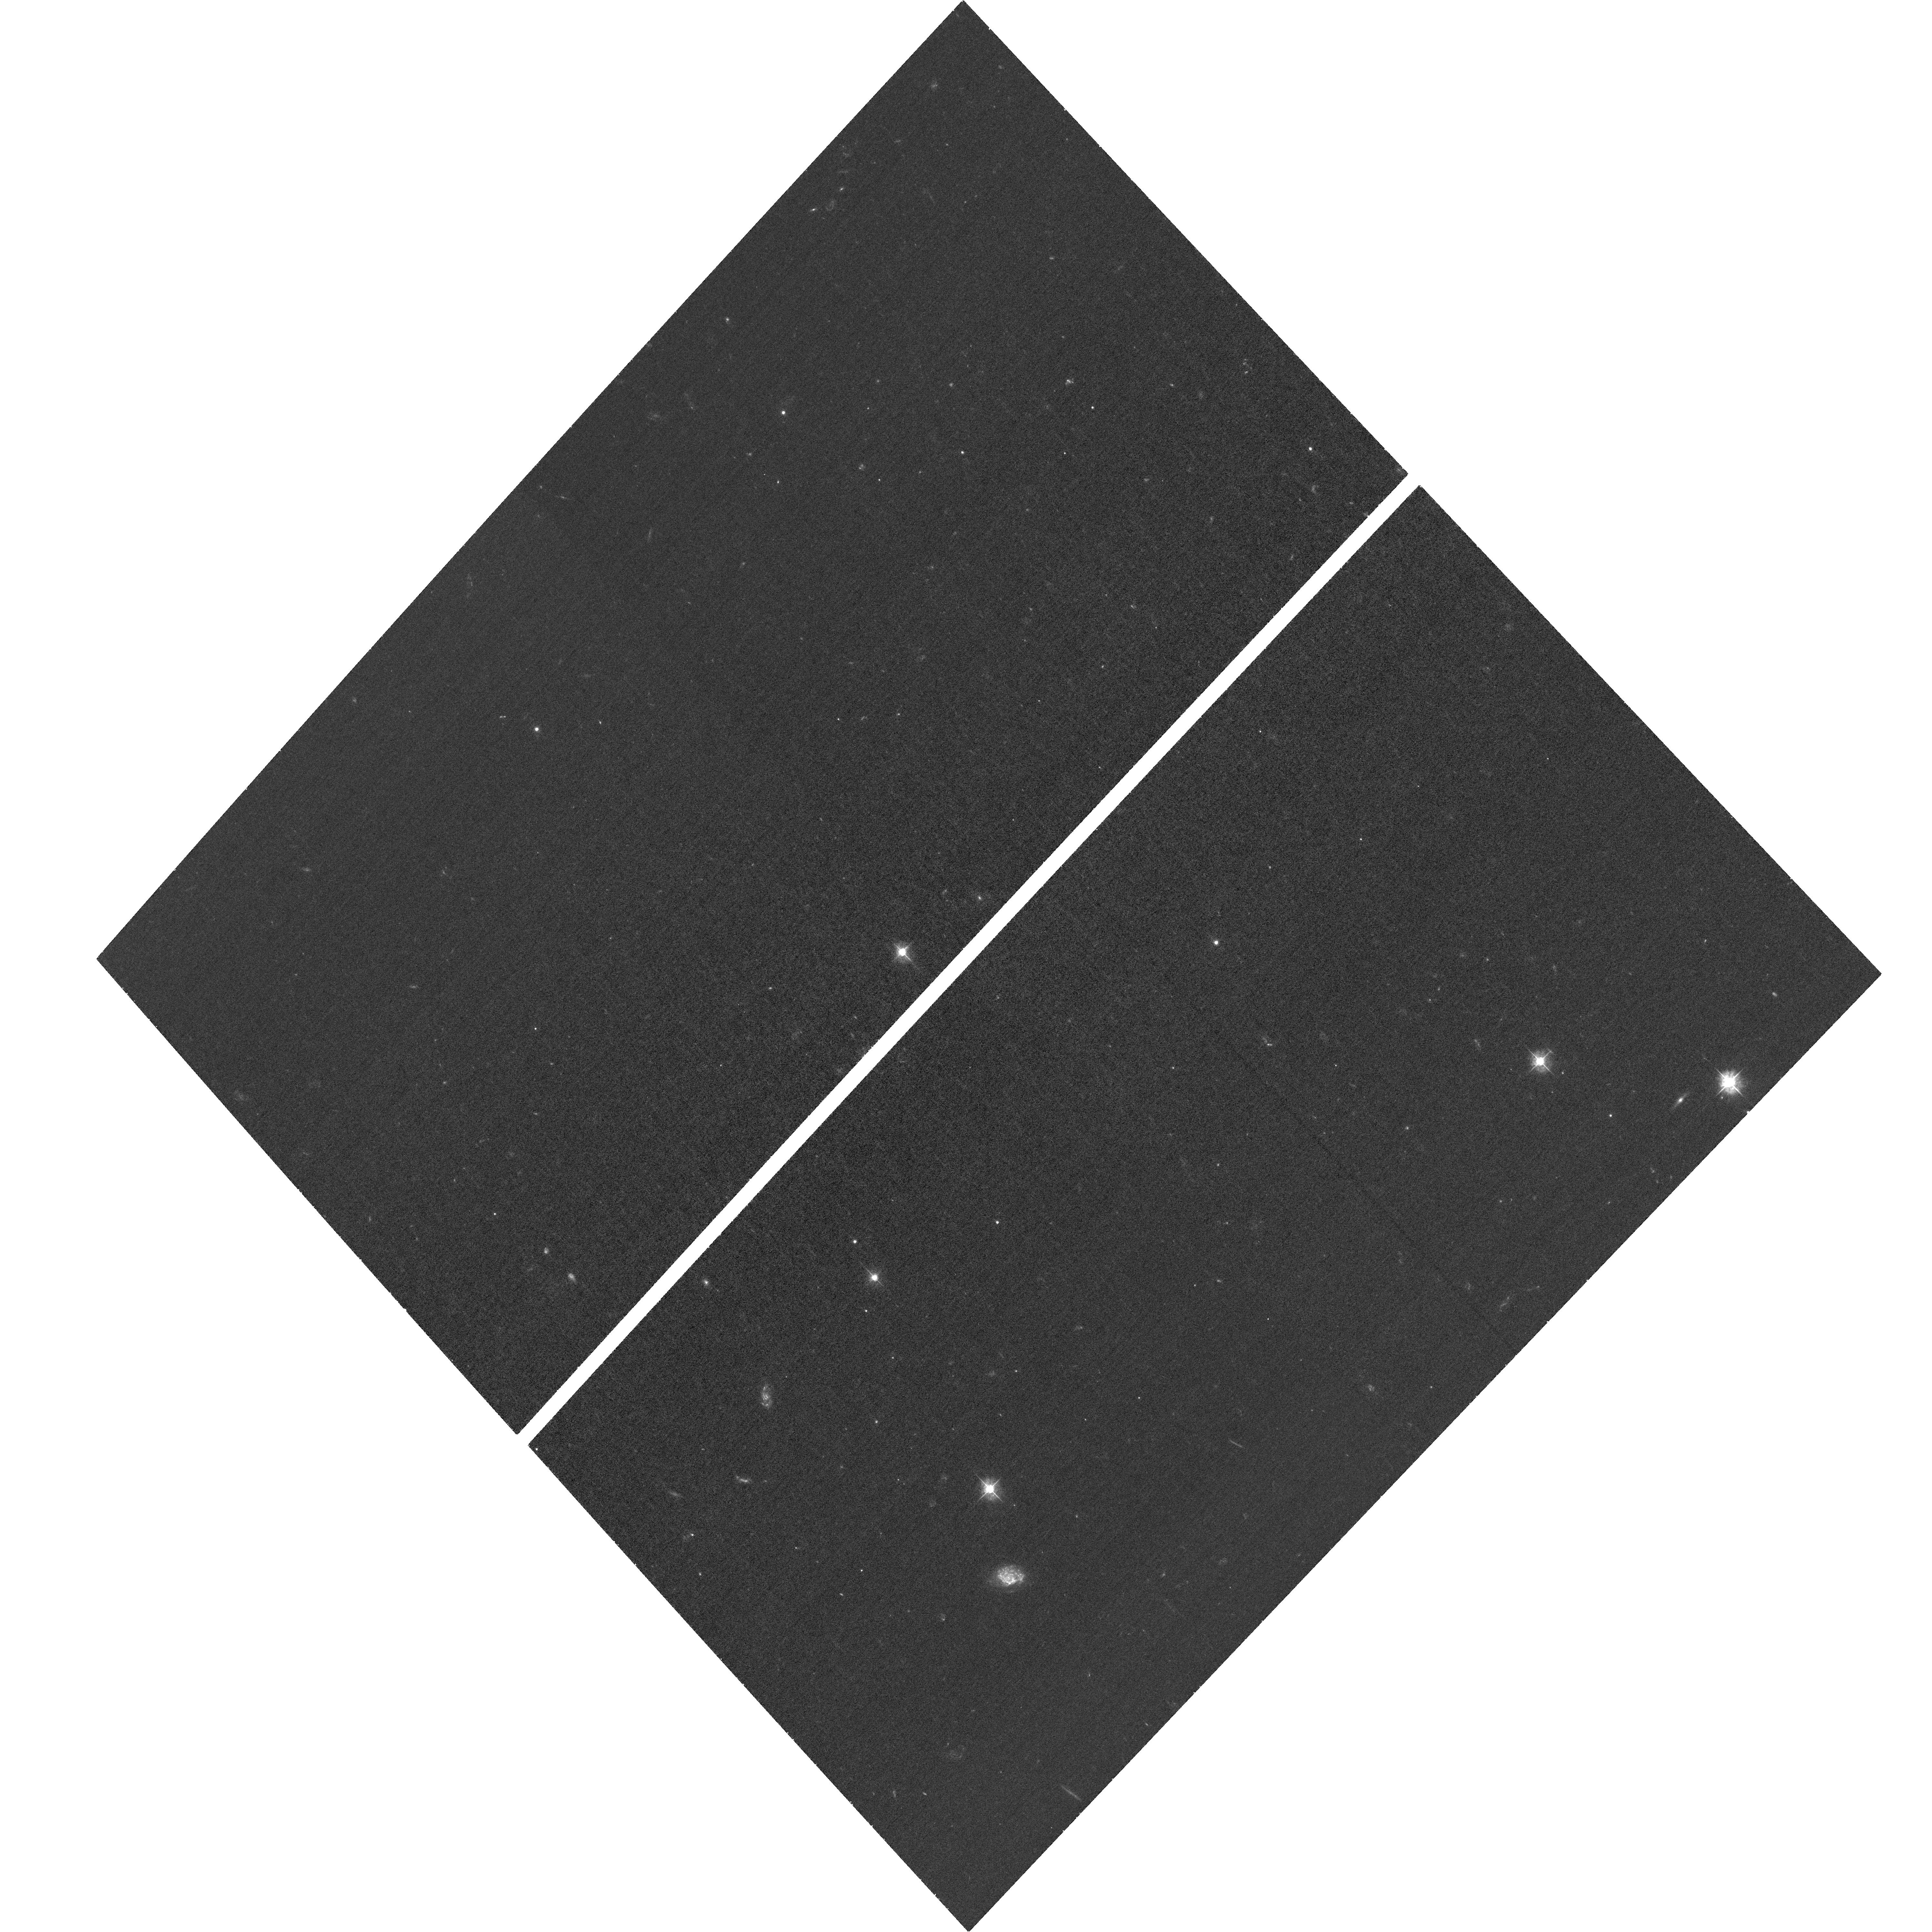
Target: UDS-V5H. Instrument: ACS/WFC. Filter: F435W. Exposure: 32 min. Observation ID: hst_16872_39_acs_wfc_f435w_jerw39

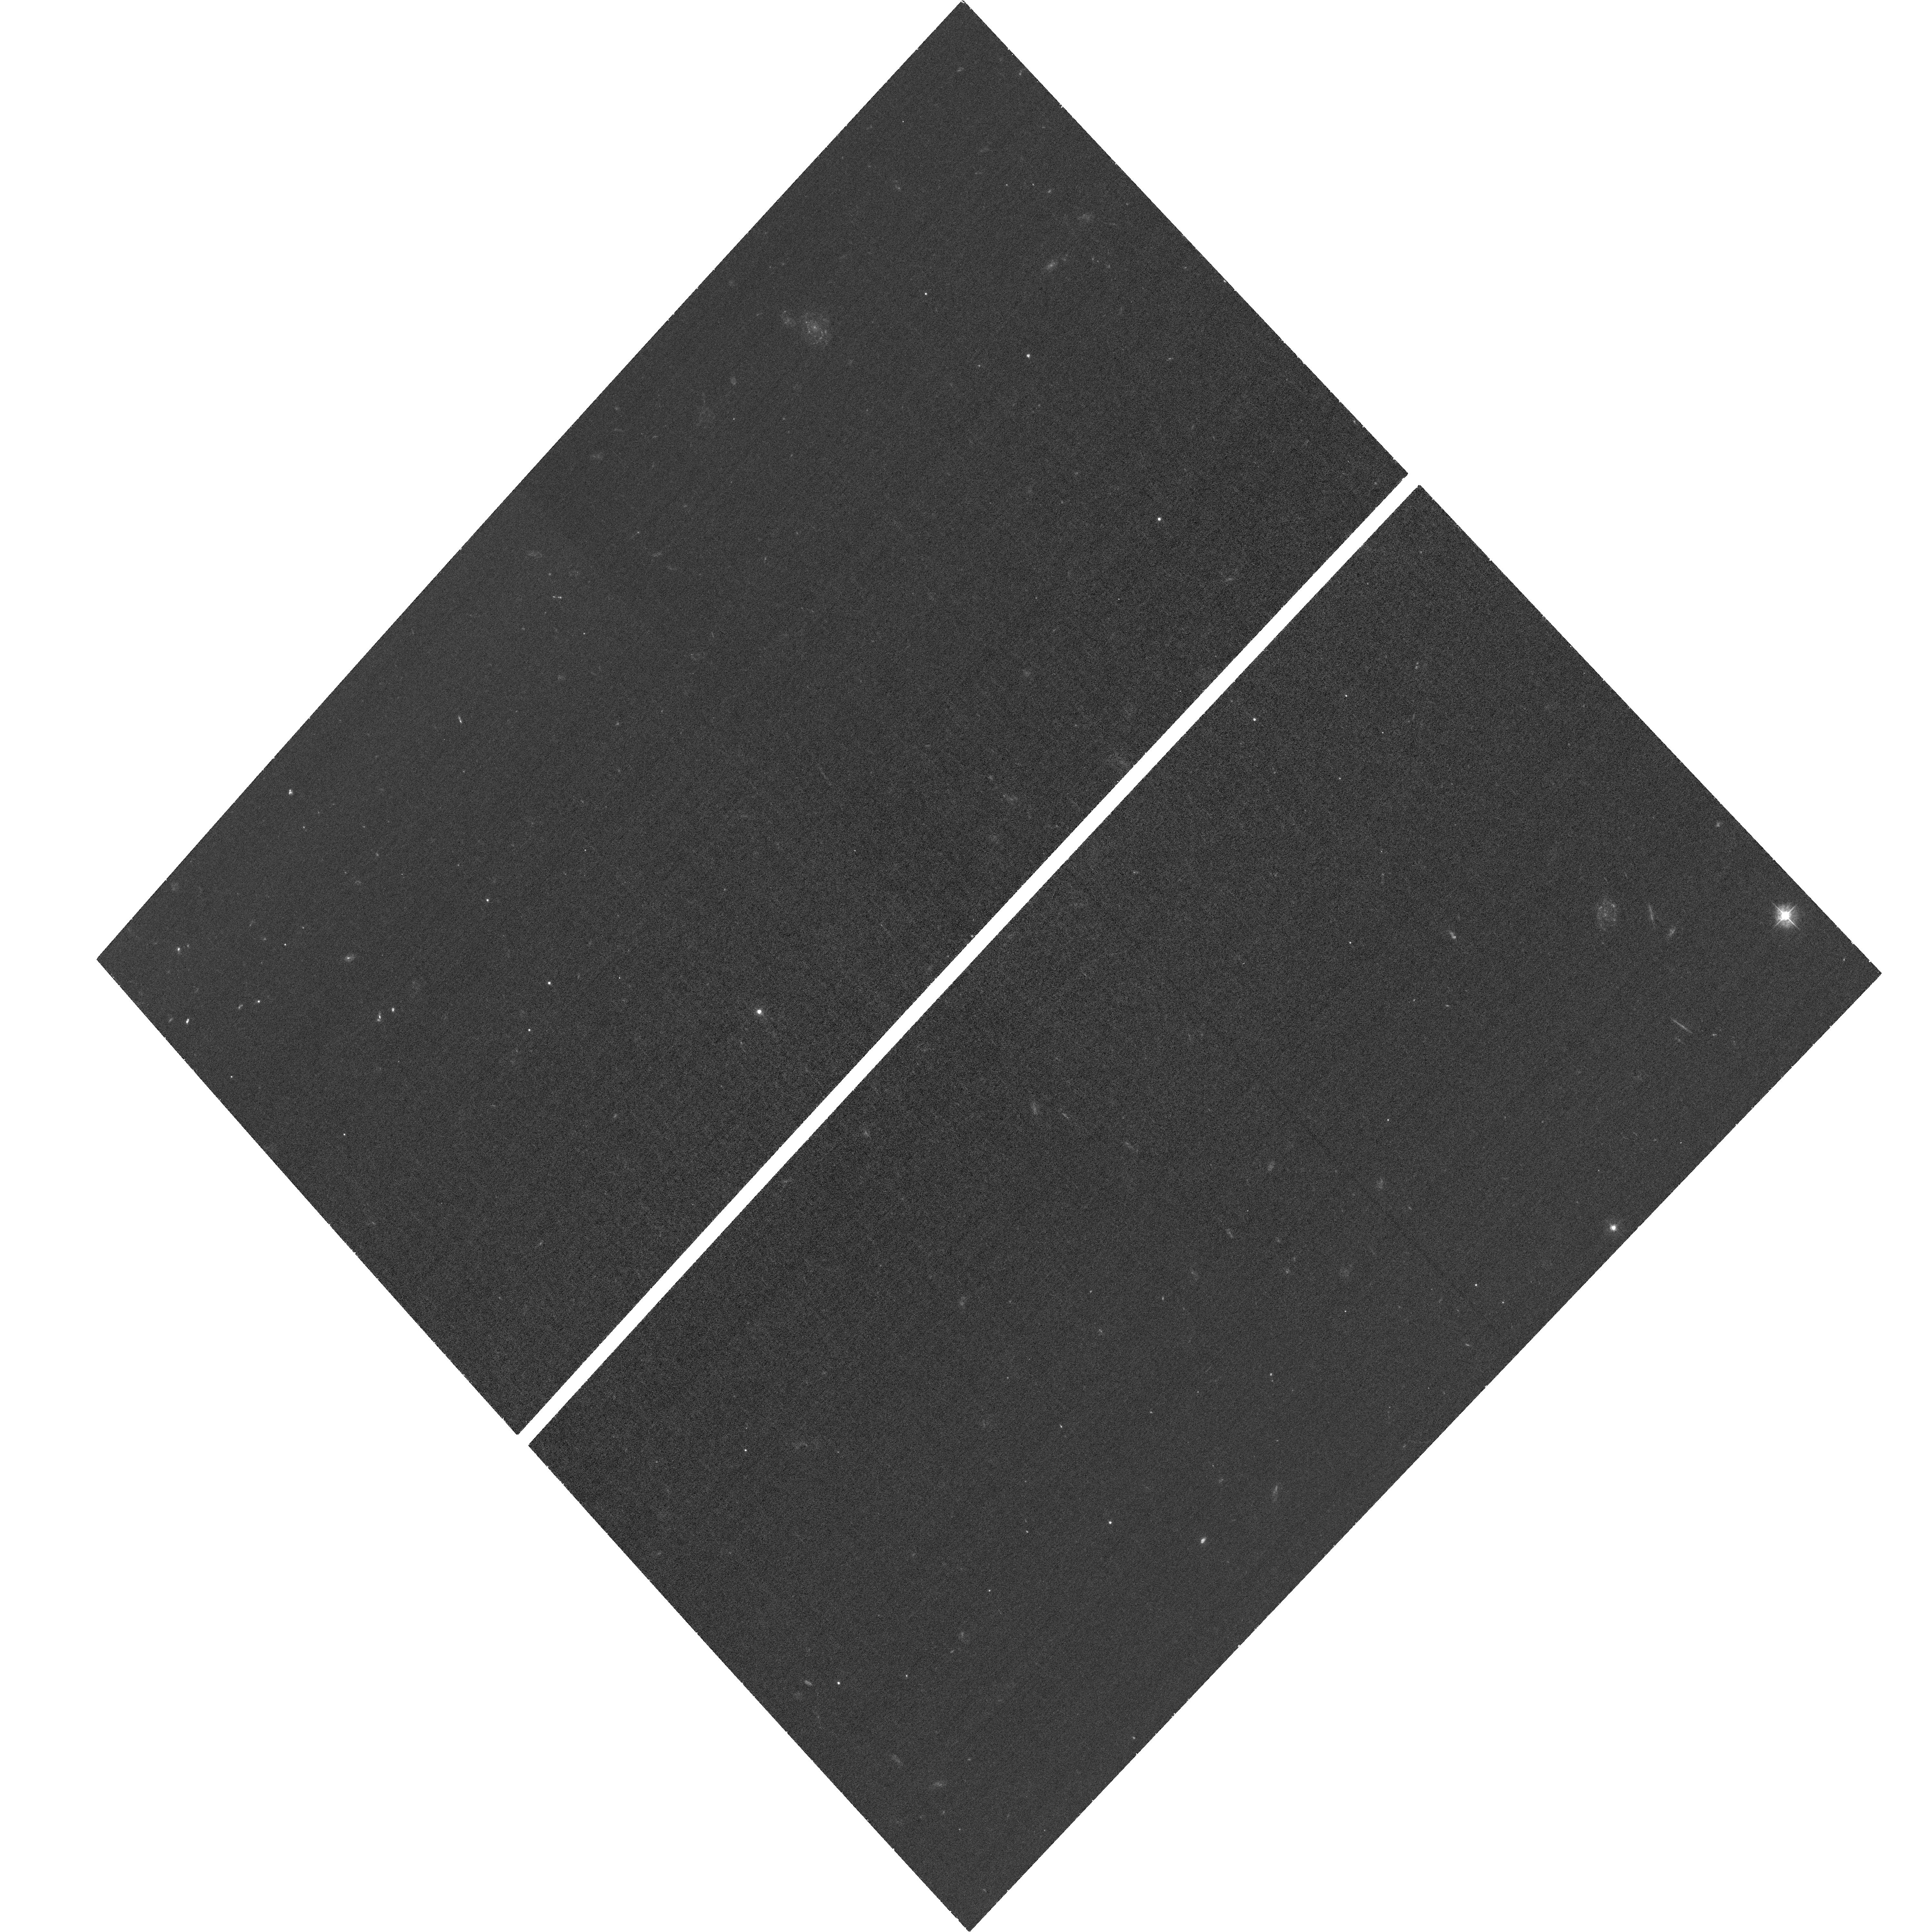
Target: UDS-V0N. Instrument: ACS/WFC. Filter: F435W. Exposure: 32 min. Observation ID: hst_16872_18_acs_wfc_f435w_jerw18

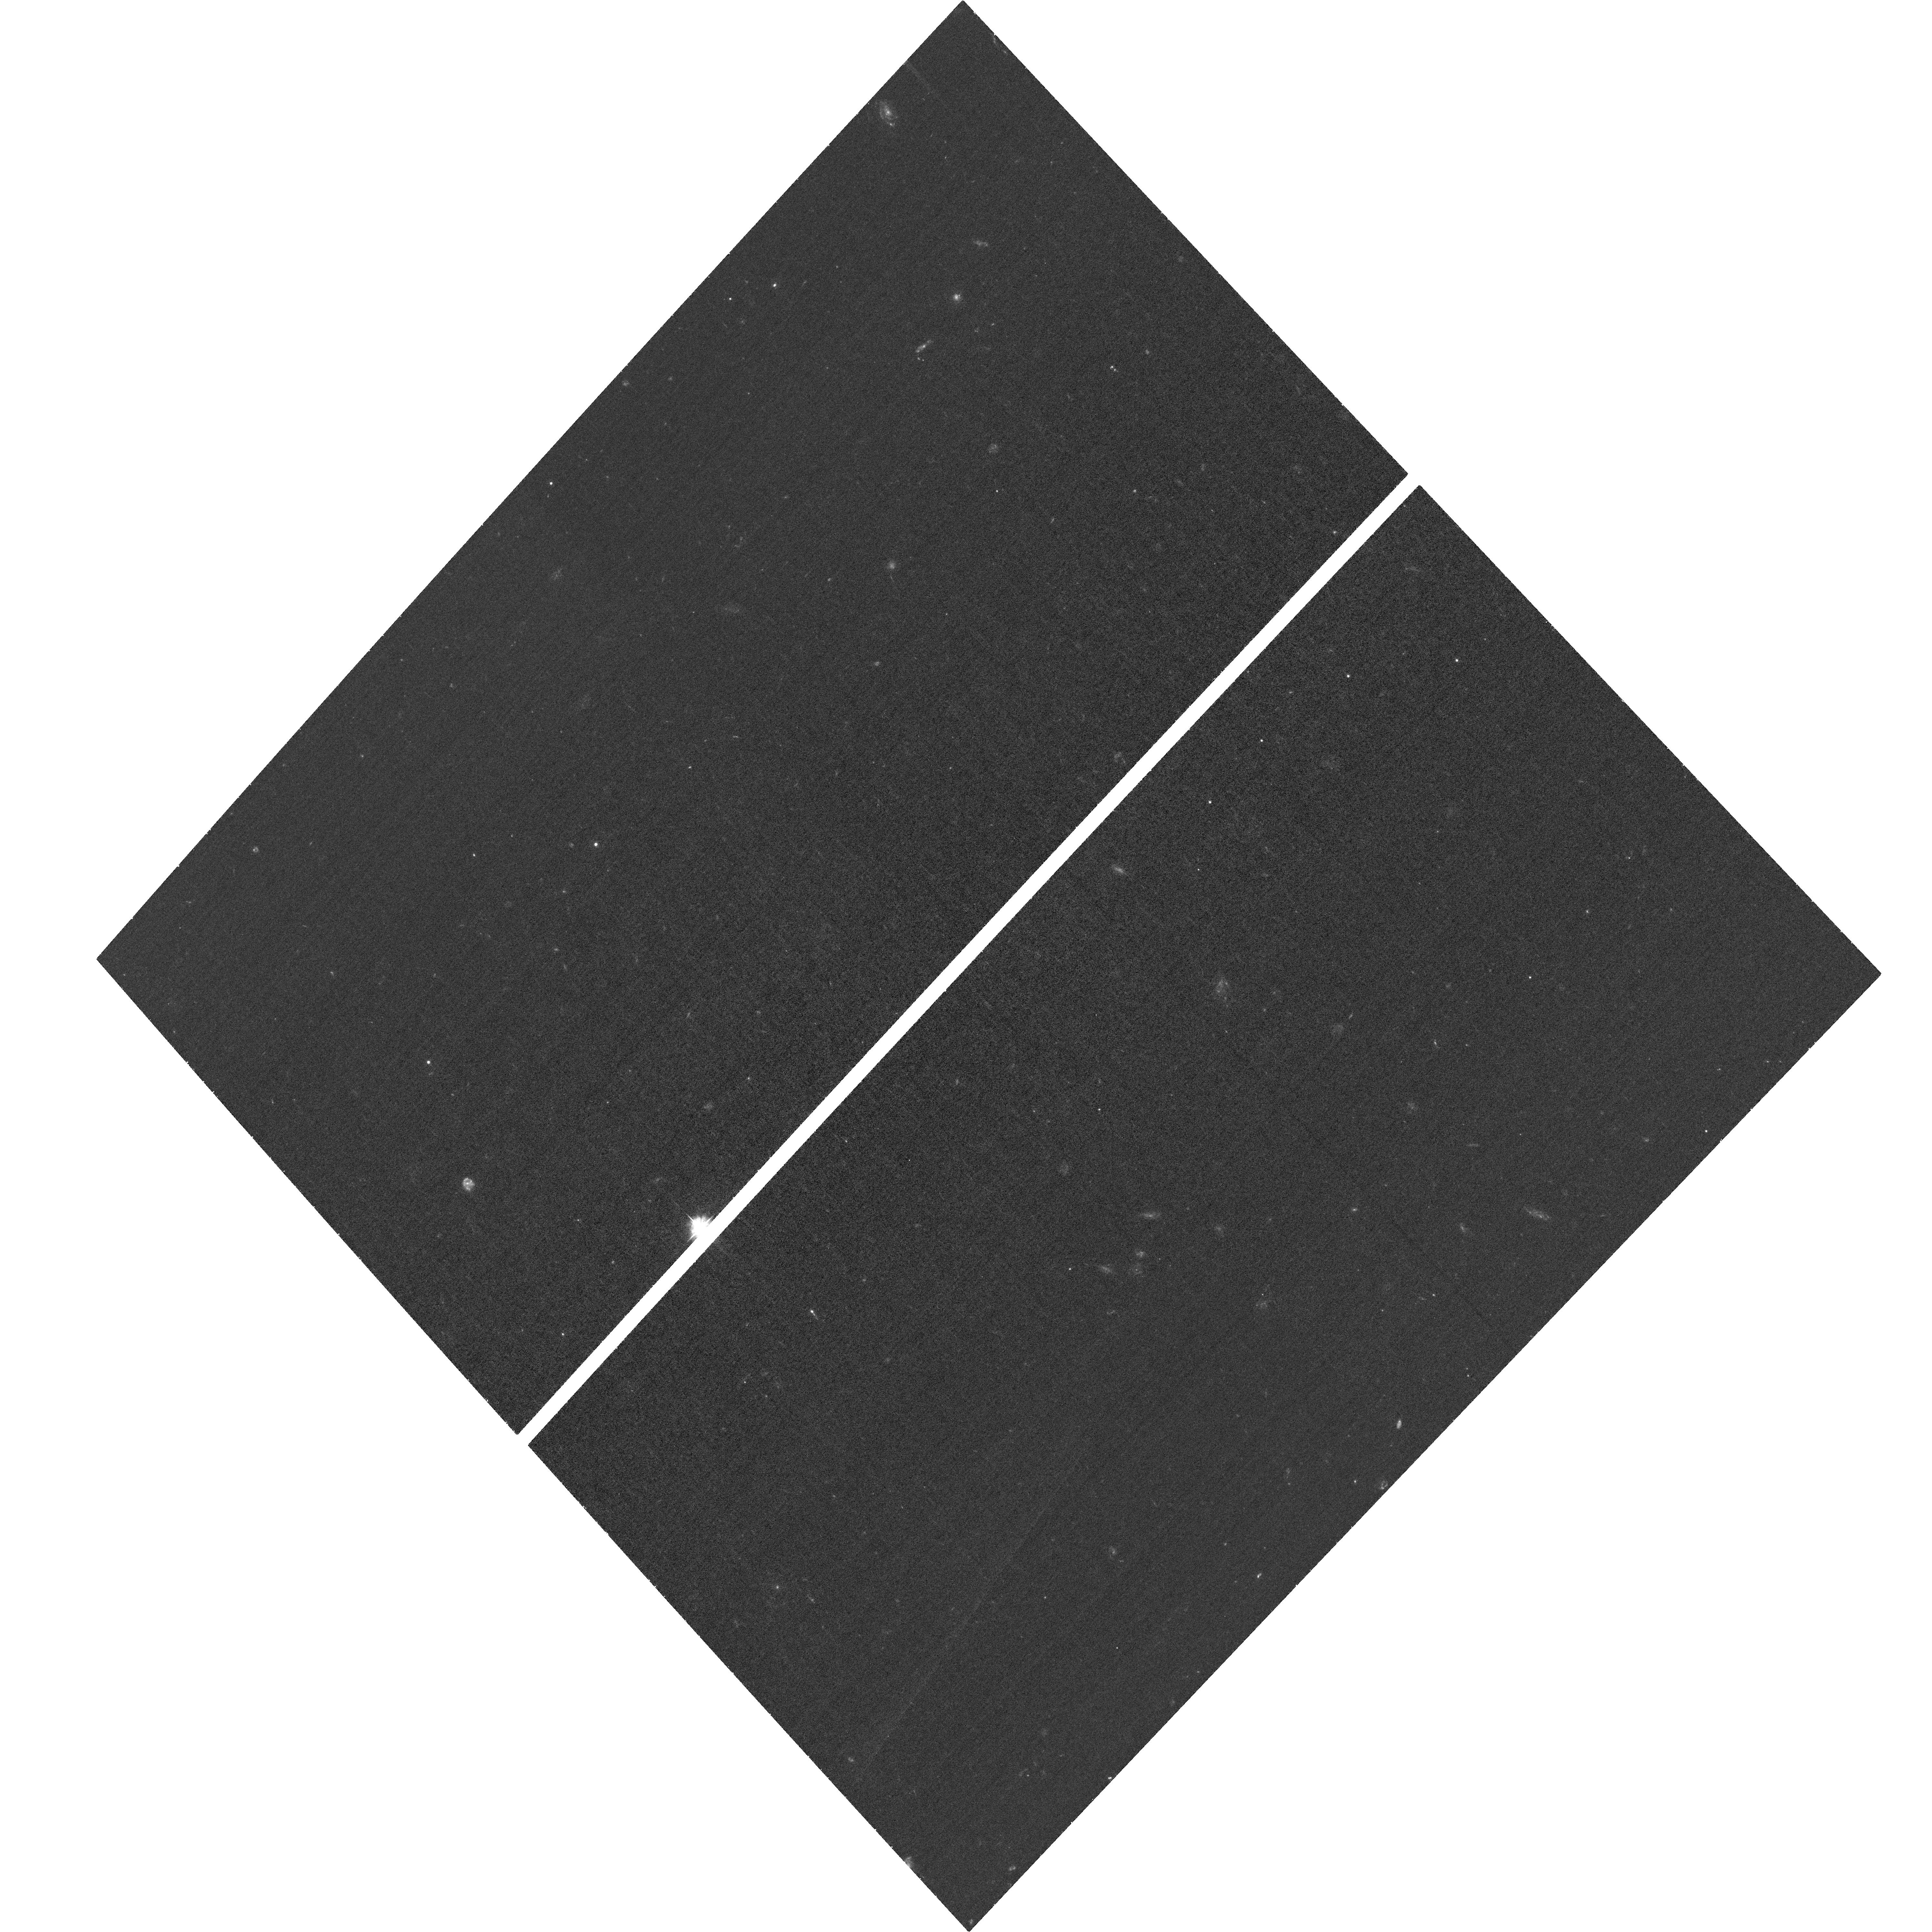
Target: UDS-V0Y. Instrument: ACS/WFC. Filter: F435W. Exposure: 32 min. Observation ID: hst_16872_29_acs_wfc_f435w_jerw29

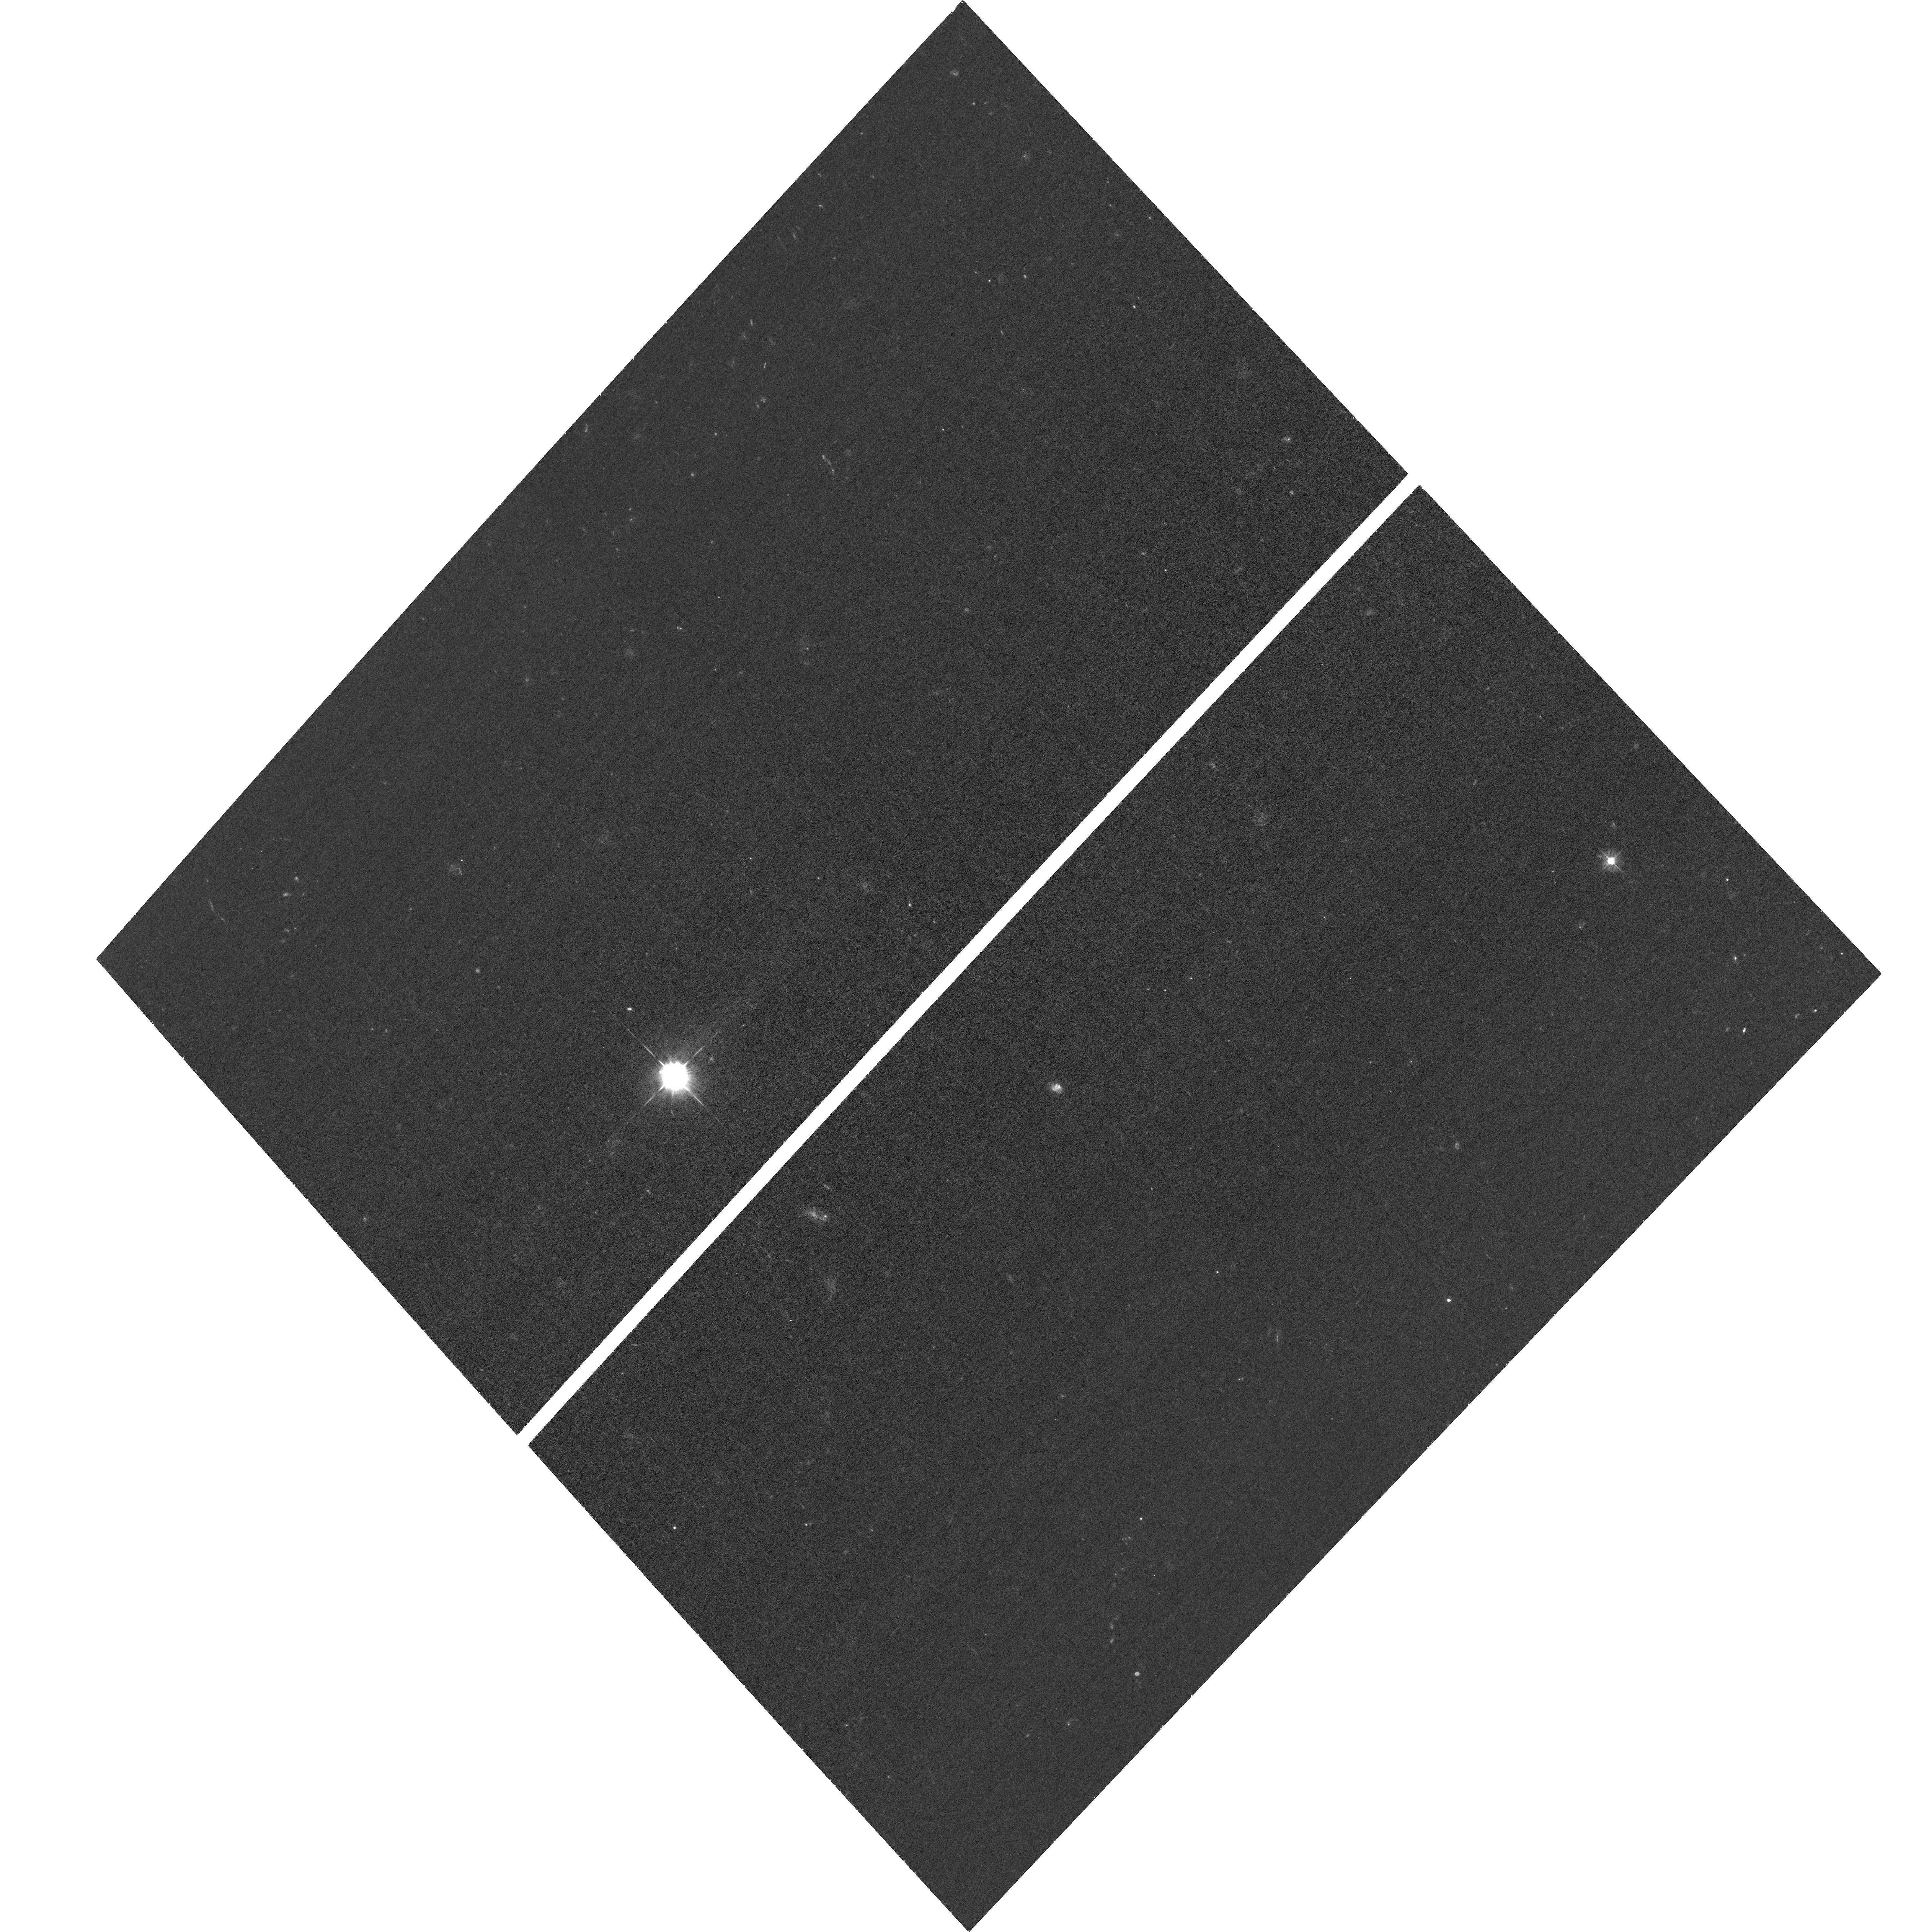
Target: UDS-V0V. Instrument: ACS/WFC. Filter: F435W. Exposure: 32 min. Observation ID: hst_16872_26_acs_wfc_f435w_jerw26

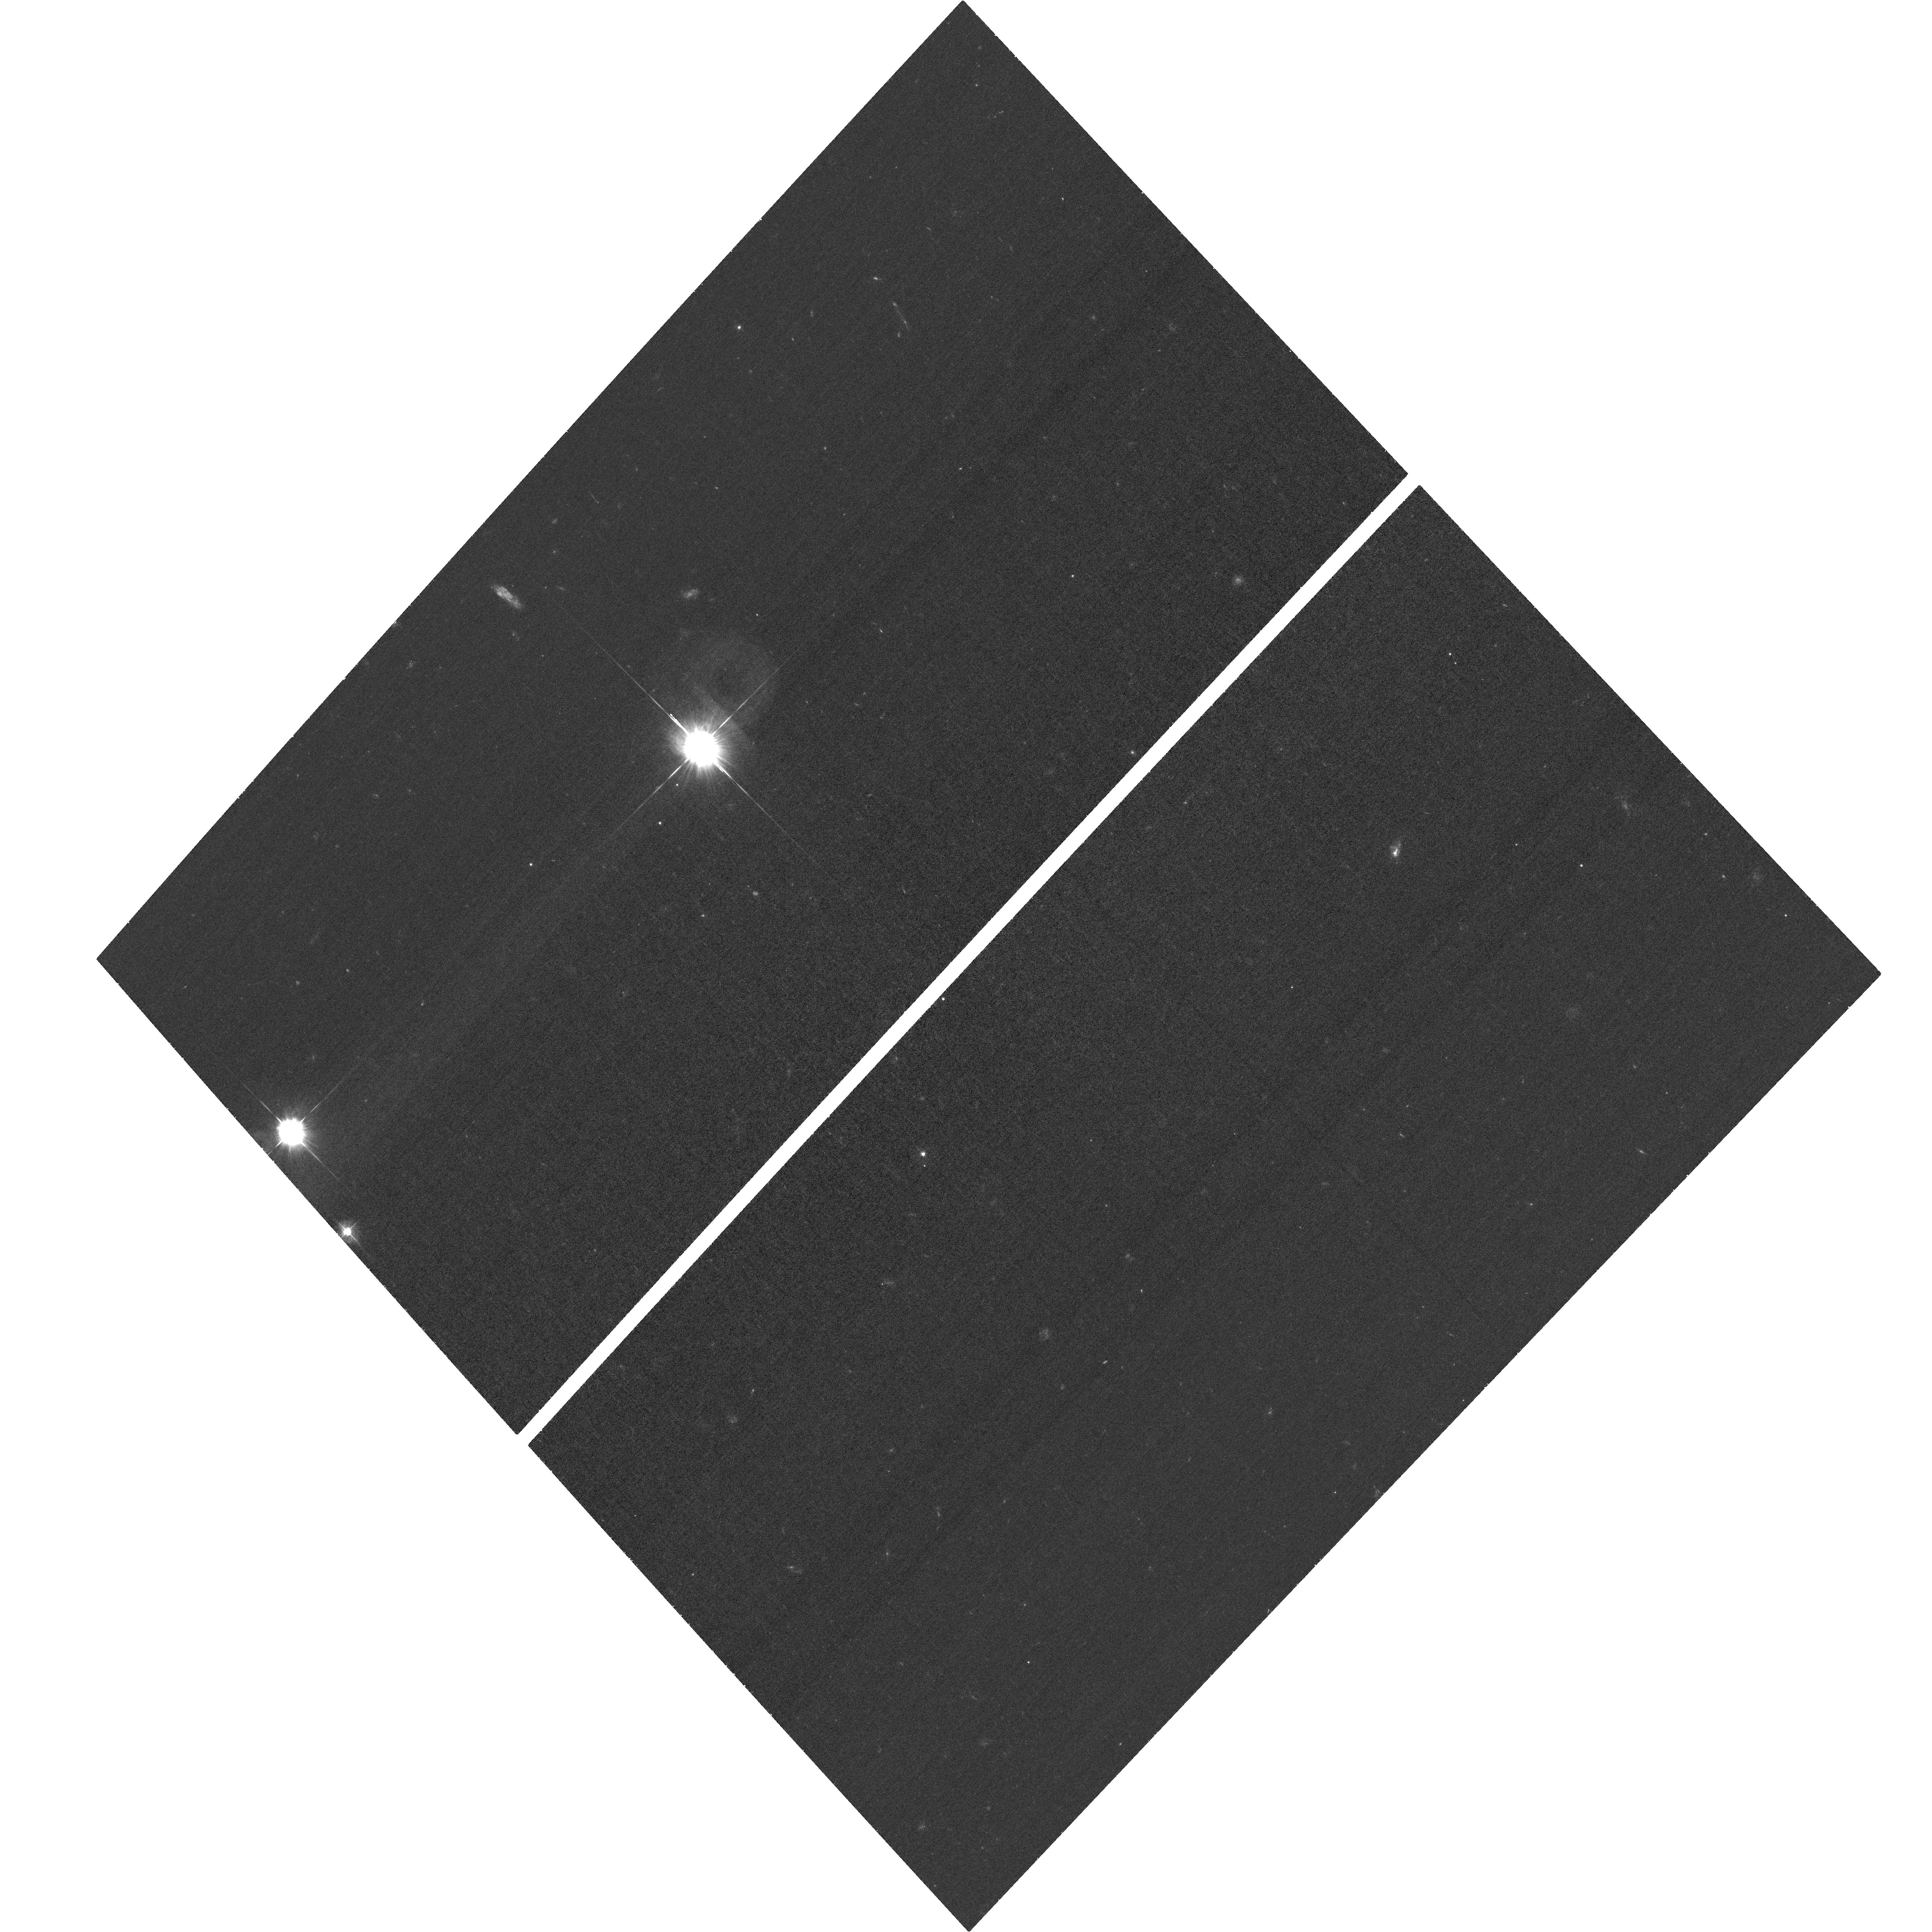
Target: UDS-V5J. Instrument: ACS/WFC. Filter: F435W. Exposure: 32 min. Observation ID: hst_16872_40_acs_wfc_f435w_jerw40

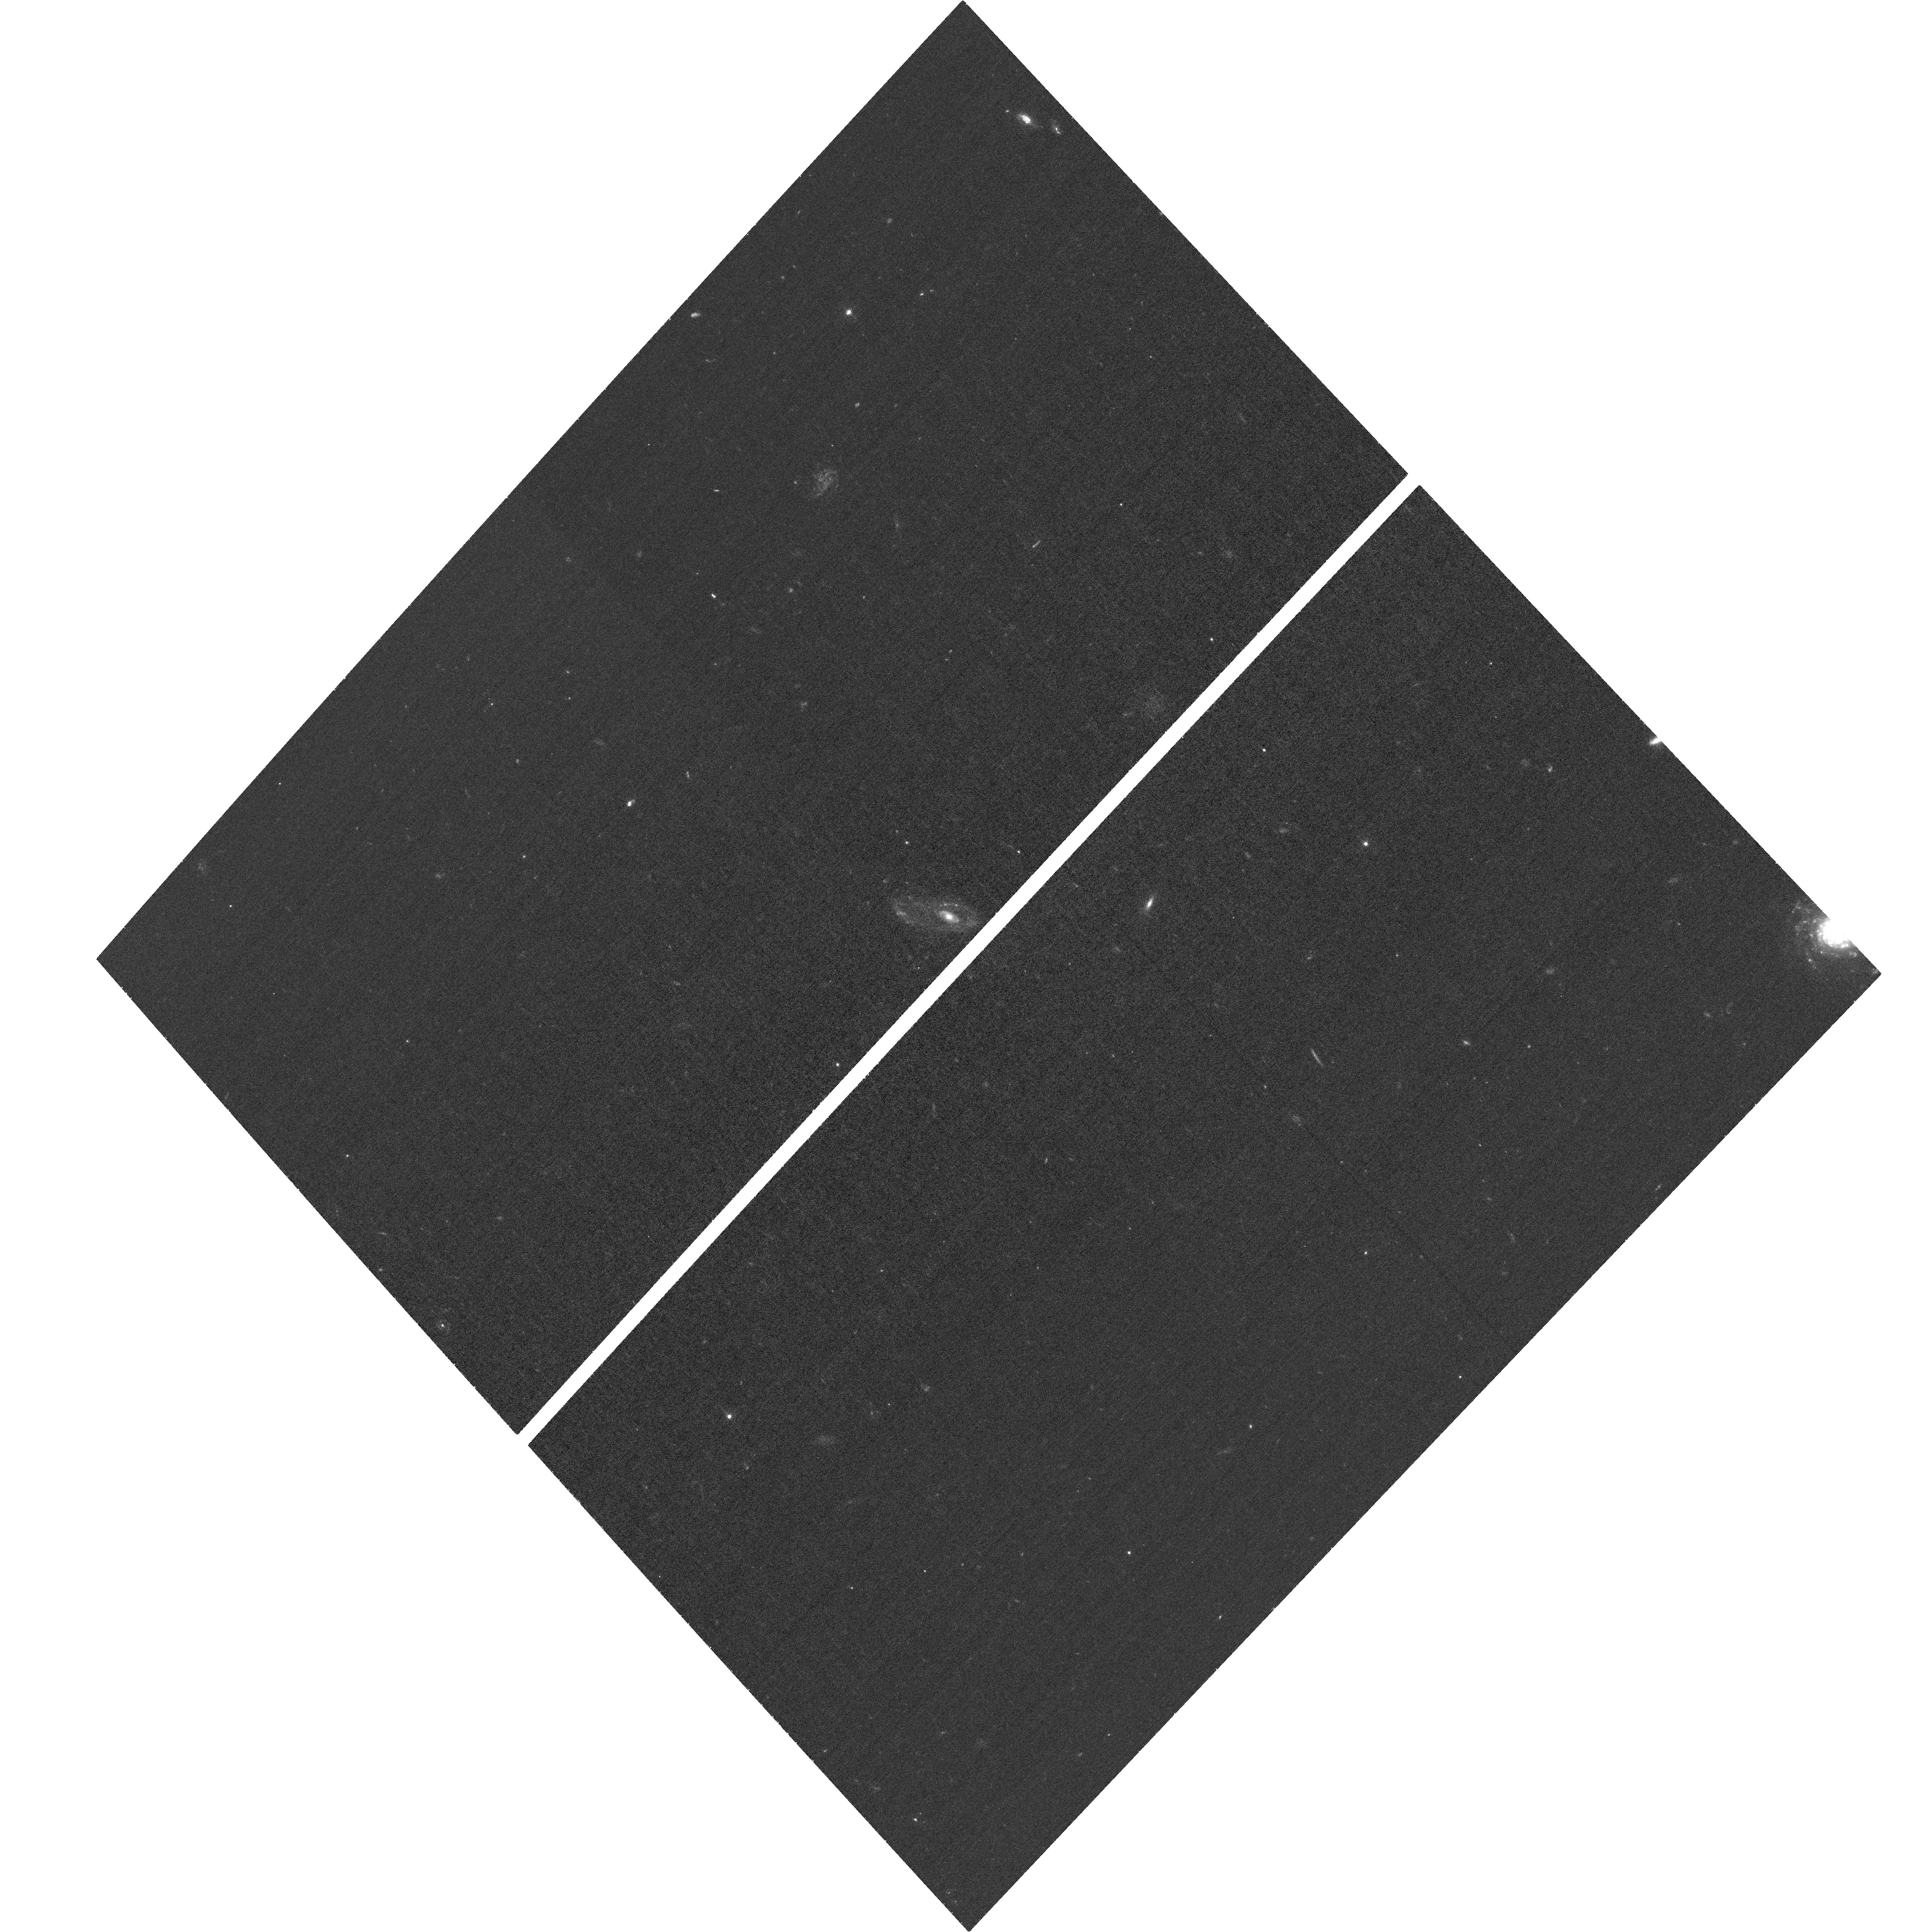
Target: UDS-V5B. Instrument: ACS/WFC. Filter: F435W. Exposure: 32 min. Observation ID: hst_16872_36_acs_wfc_f435w_jerw36

CANDELS/UDS B-band Supplemental (PI: Grogin, Norman)

The Cosmic Assembly Near-IR Deep Extragalactic Legacy Survey (CANDELS) was designed to document the first third of galactic evolution from z = 8 to 1.5 via deep imaging of more than 250, 000 galaxies with WFC3/IR and ACS. It also discovered the first Type Ia SNe beyond z > 1.5 and established their accuracy as standard candles for cosmology. Five premier multi-wavelength sky regions were selected from the Spitzer Extragalactic Deep Survey (SEDS) to provide complementary IRAC imaging data down to 26.5 AB mag, a unique resource for stellar masses at all redshifts. The use of five widely separated fields mitigated cosmic variance and yielded statistically robust and complete samples of galaxies down to 10^9 solar masses out to z ~ 8. The original CANDELS ACS imaging included primarily V- and I-band (F606W and F814W), with no B-band observations. The two CANDELS/Deep fields already had moderately deep F435W imagery taken as part of the GOODS North and South programs (GO 9583 and 9425). None of the three CANDELS/Wide fields had pre-existing F435W coverage. The subsequent GO program UVCANDELS (GO 15647) obtained comparably deep F435W imagery across much of the CANDELS/EGS and CANDELS/COSMOS fields, but did not target the CANDELS/UDS field. This program aims to rectify the missing B-band HST imagery in the CANDELS/UDS, the only CANDELS field still lacking F435W. The 44 single-orbit visits of compact-dithered F435W pointings are identically matched to the legacy ACS/WFC CANDELS/UDS footprint, resulting in a consistent HST legacy dataset of BVI imaging for the entire CANDELS Wide mosaic survey.